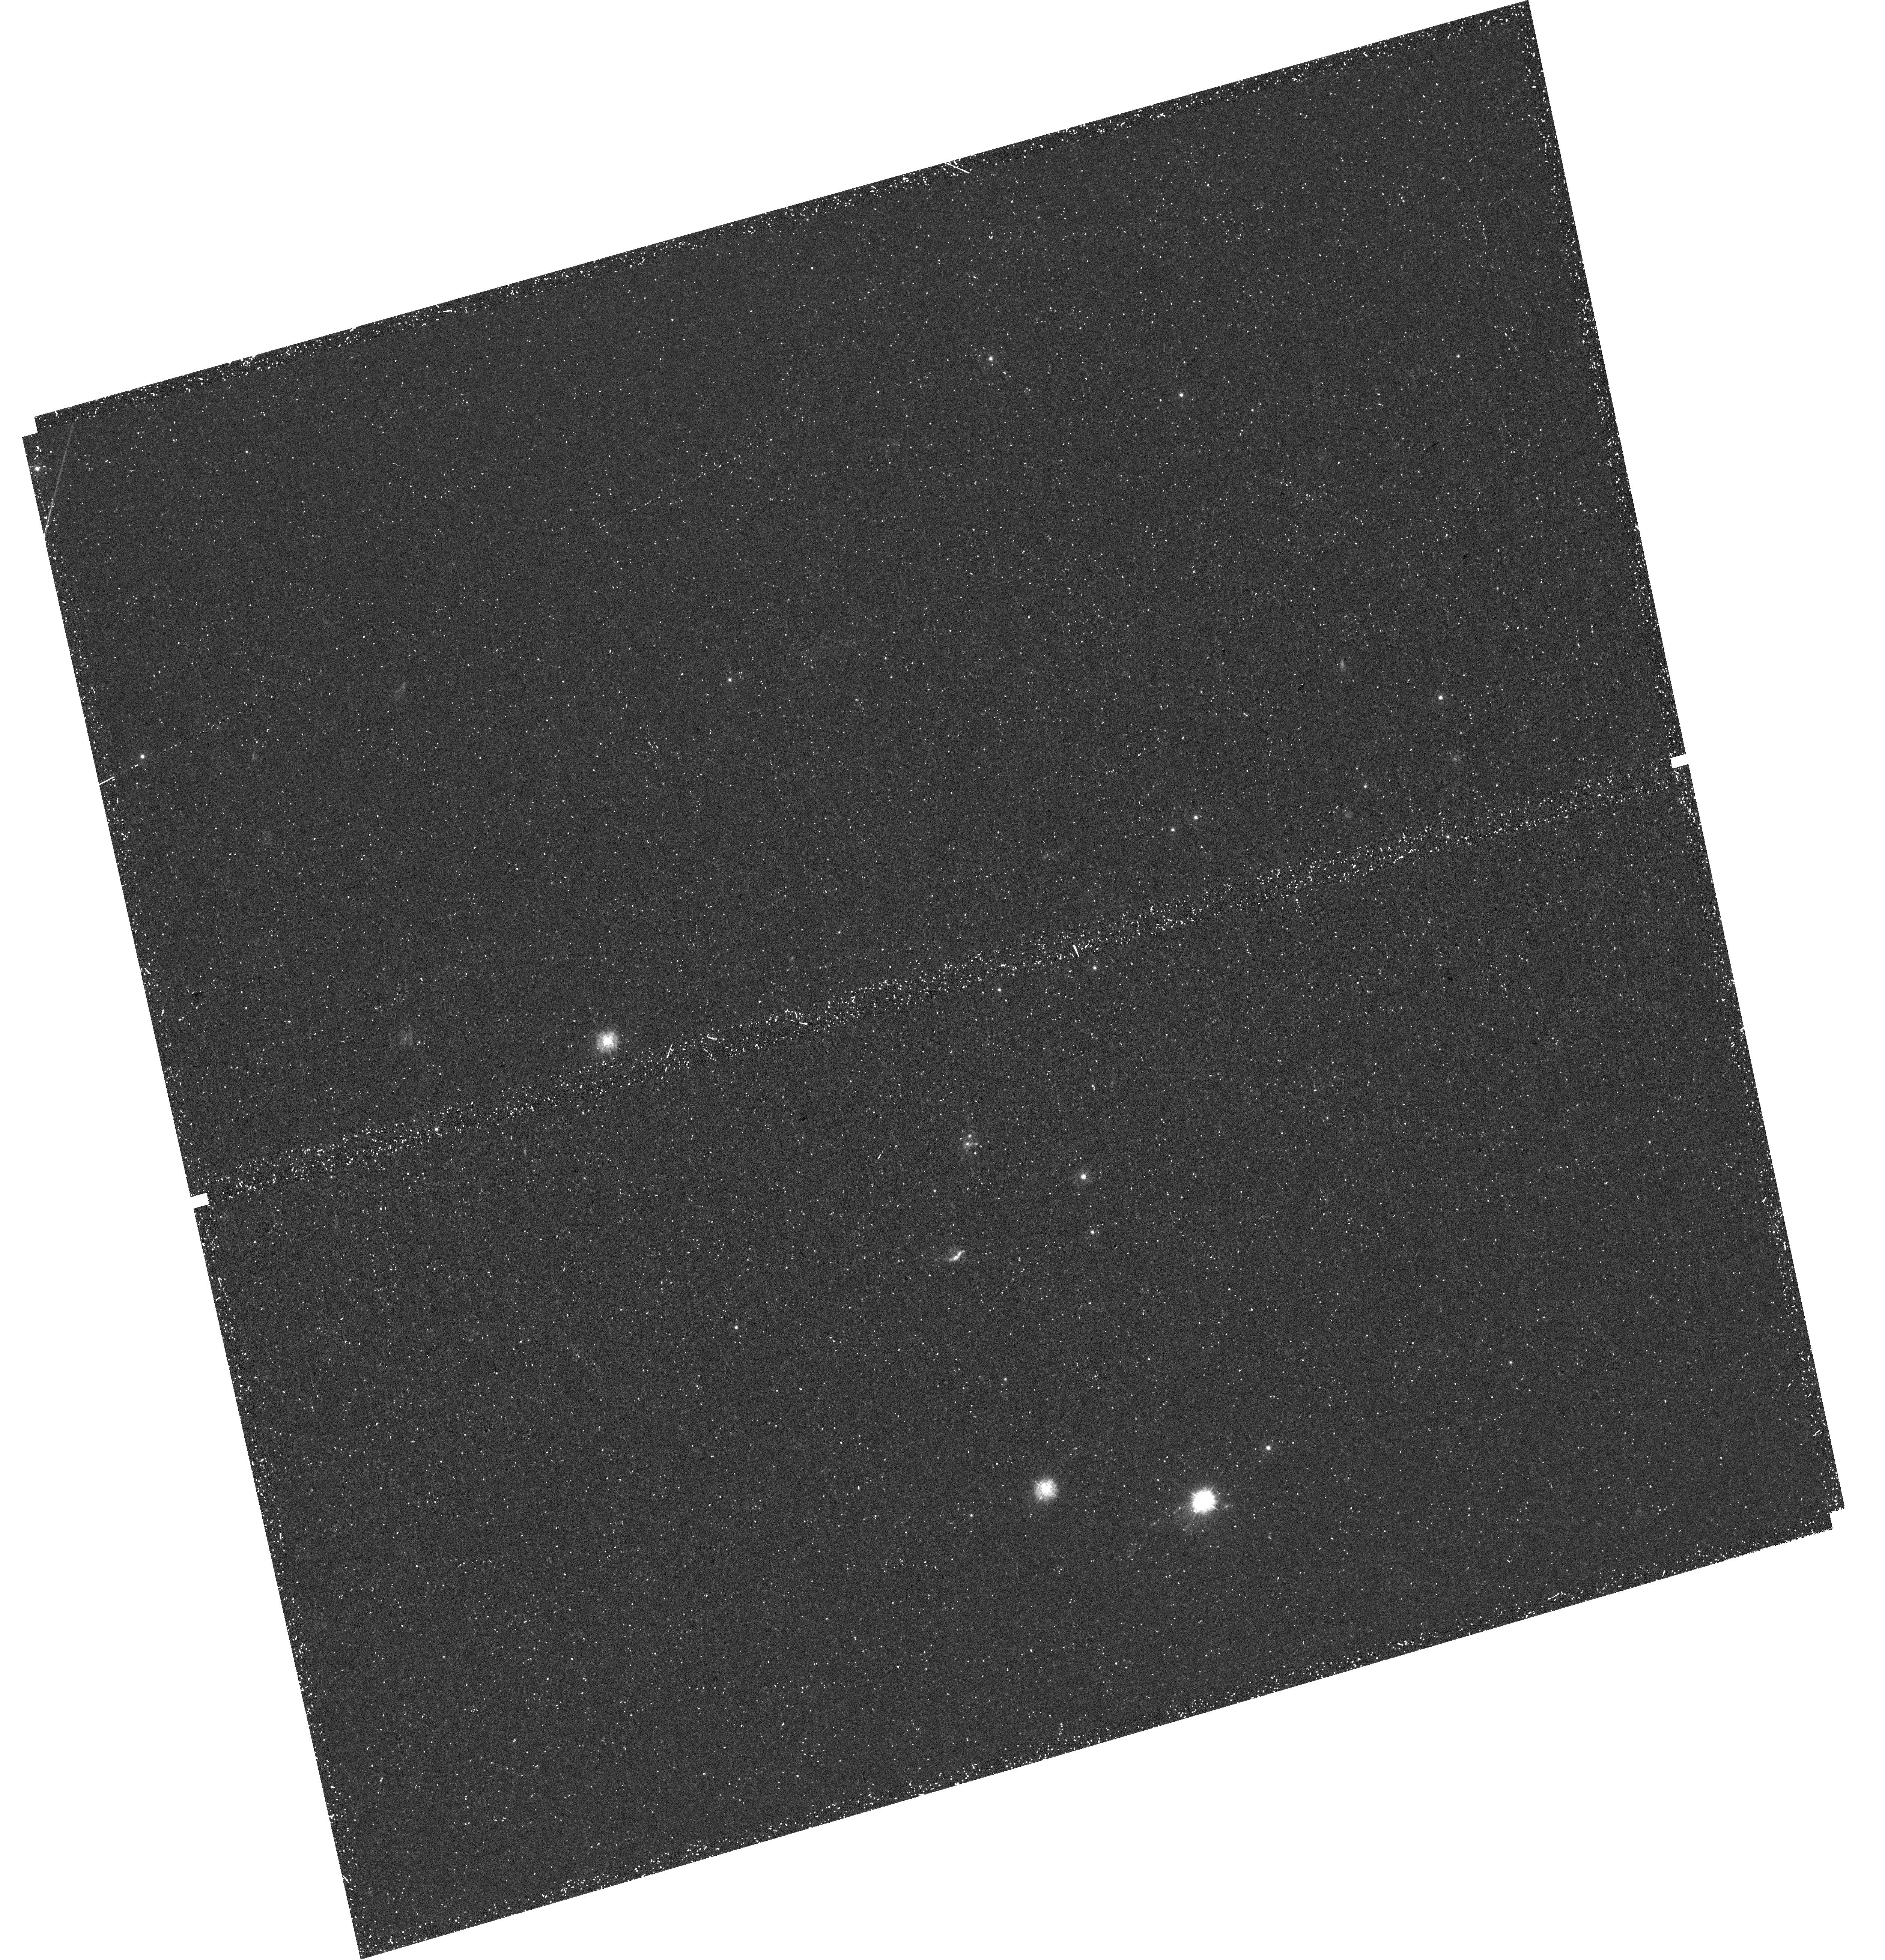
Target: PSZ1G311.65-18.48. Instrument: WFC3/UVIS. Filter: F275W. Exposure: 52 min. Observation ID: hst_15418_02_wfc3_uvis_f275w_idri02

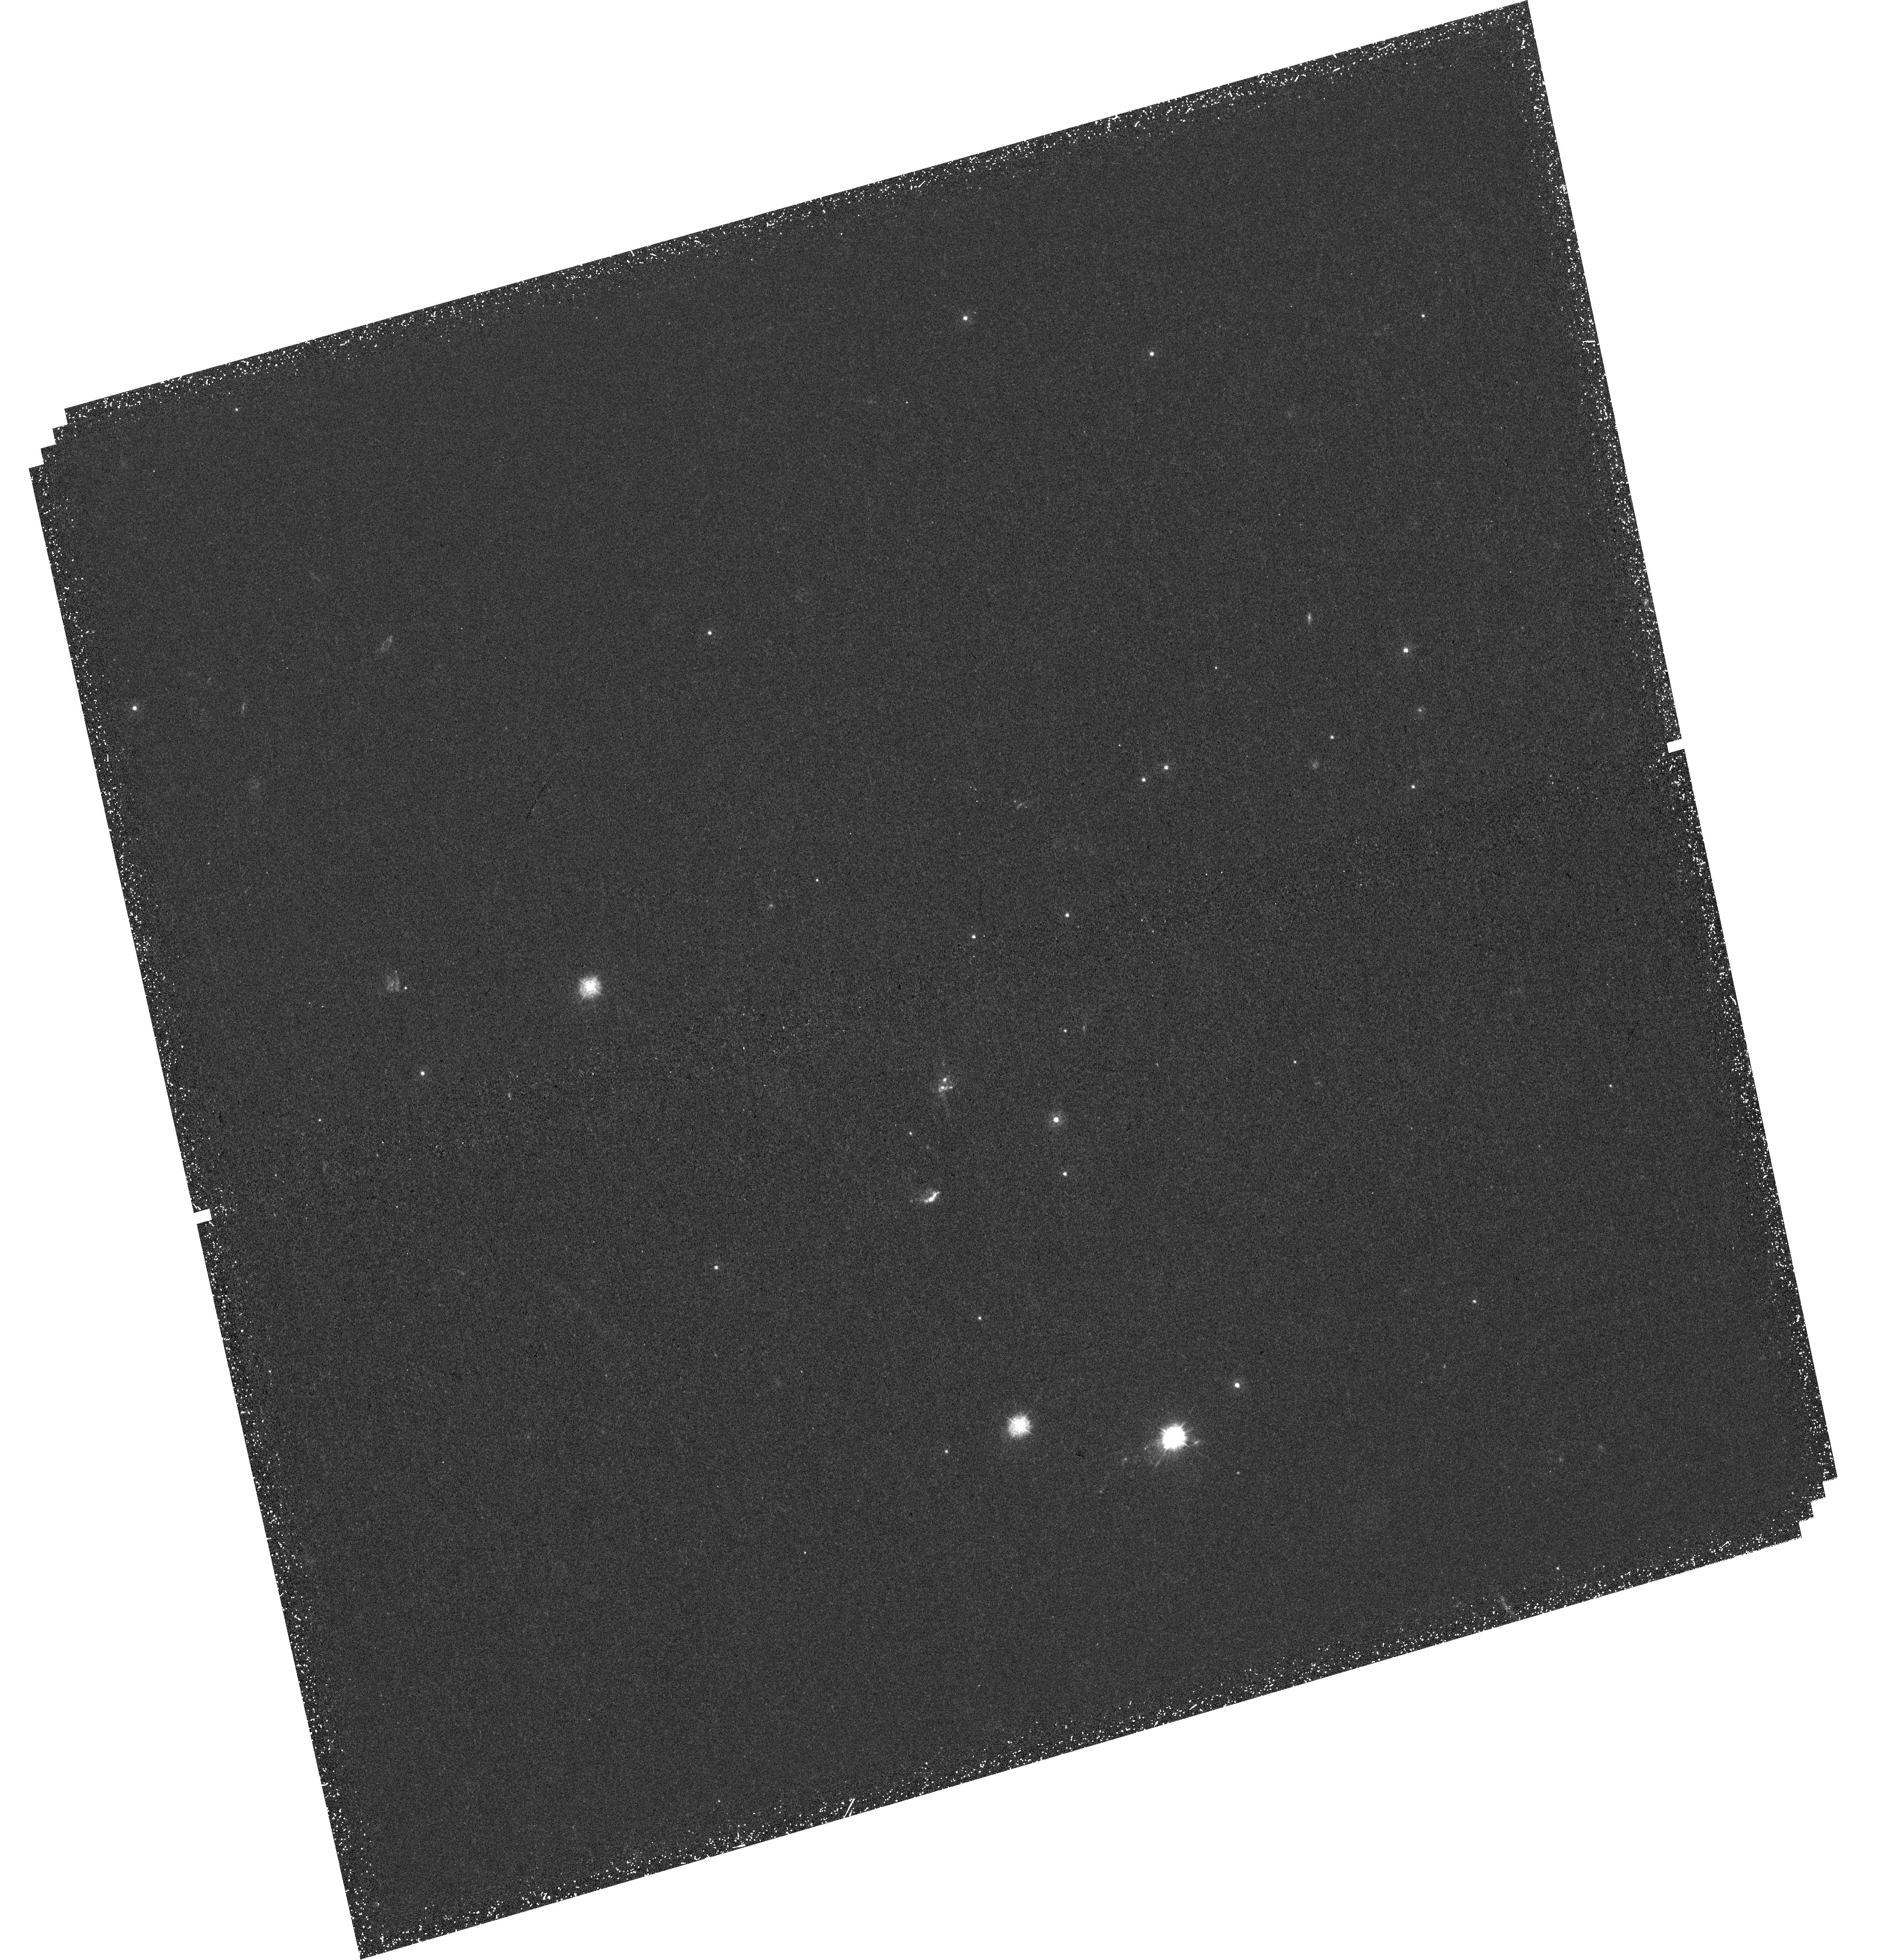
Target: PSZ1G311.65-18.48. Instrument: WFC3/UVIS. Filter: F275W. Exposure: 1.8 h. Observation ID: hst_15418_01_wfc3_uvis_f275w_idri01

Probing spatially variable Lyman-continuum escape from the brightest lensed galaxy in the universe (PI: Dahle, Haakon)

Recent Magellan spectra of a strongly gravitationally lensed starburst galaxy at z=2.4 show clear evidence of direct escape of Lyman-alpha photons through a riddled neutral medium. The observed Lyman-alpha line profile has been theoretically predicted, but never unambiguously seen so far, and it is considered to be a smoking gun for the escape of Lyman-continuum photons from star-forming galaxies. The unique Lyman-alpha line profile, in addition to the unique brightness and apparent angular size of the strongly lensed galaxy, makes it an instantly compelling target for direct detection of LyC photons, utilizing the UV capabilities of HST while they are still available. We propose WFC3/UVIS F275W-band imaging to directly reveal the spatial distribution of the escape of ionizing photons. Coupled with scheduled Cycle 25 HST imaging and grism spectroscopy at longer wavelengths, this will reveal the physical conditions for Lyman continuum leakage, across ~4000 resolution elements at <100pc resolution.